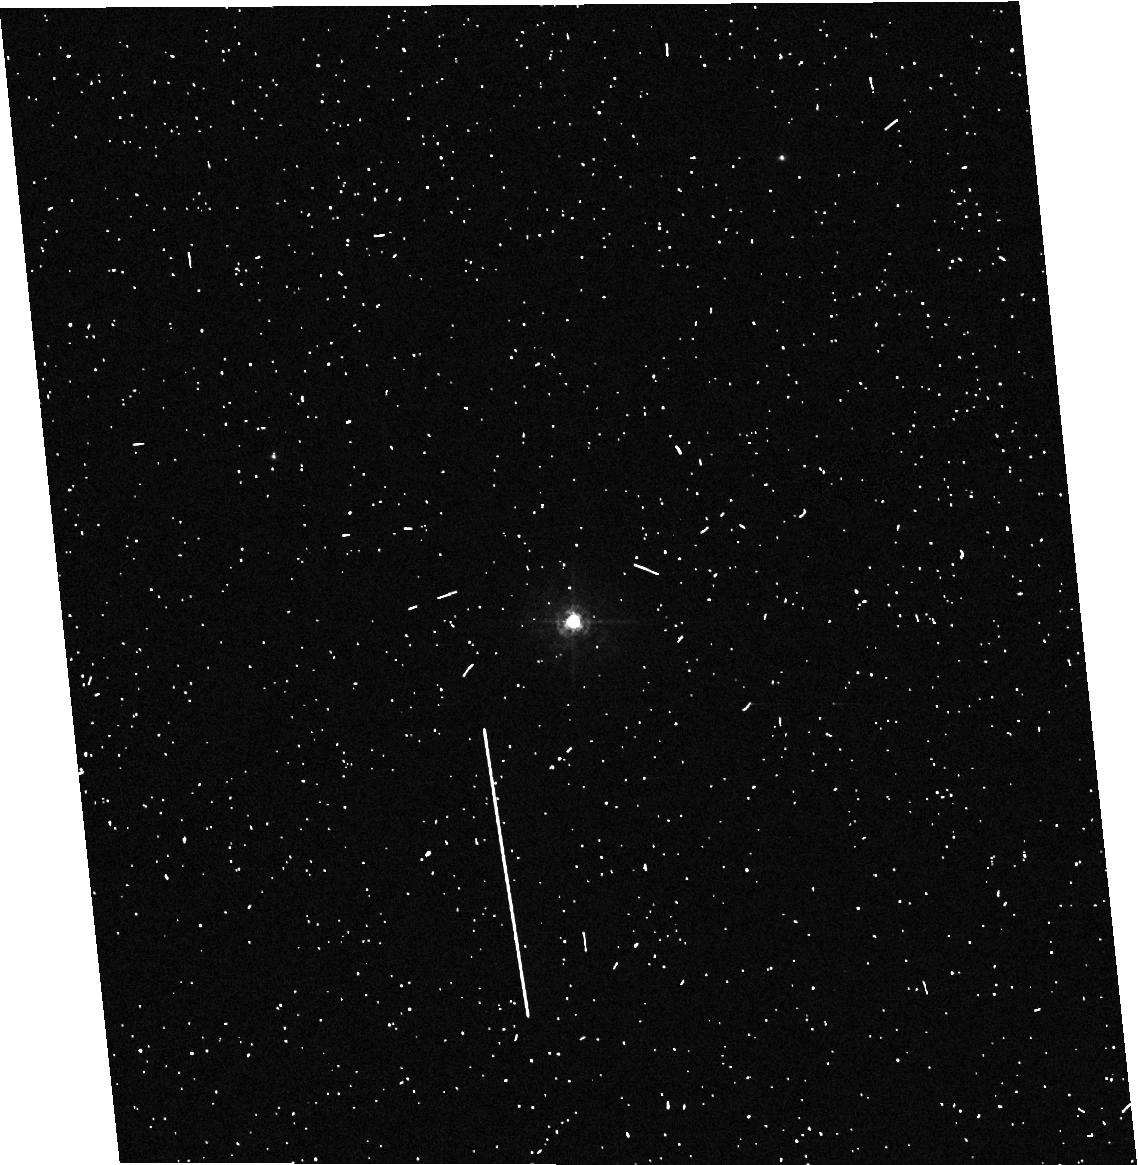
Target: DL-TAU
Instrument: ACS/HRC
Filter: F330W
Exposure: 6 min
Observation ID: hst_9812_a4_acs_hrc_f330w_j8msa4

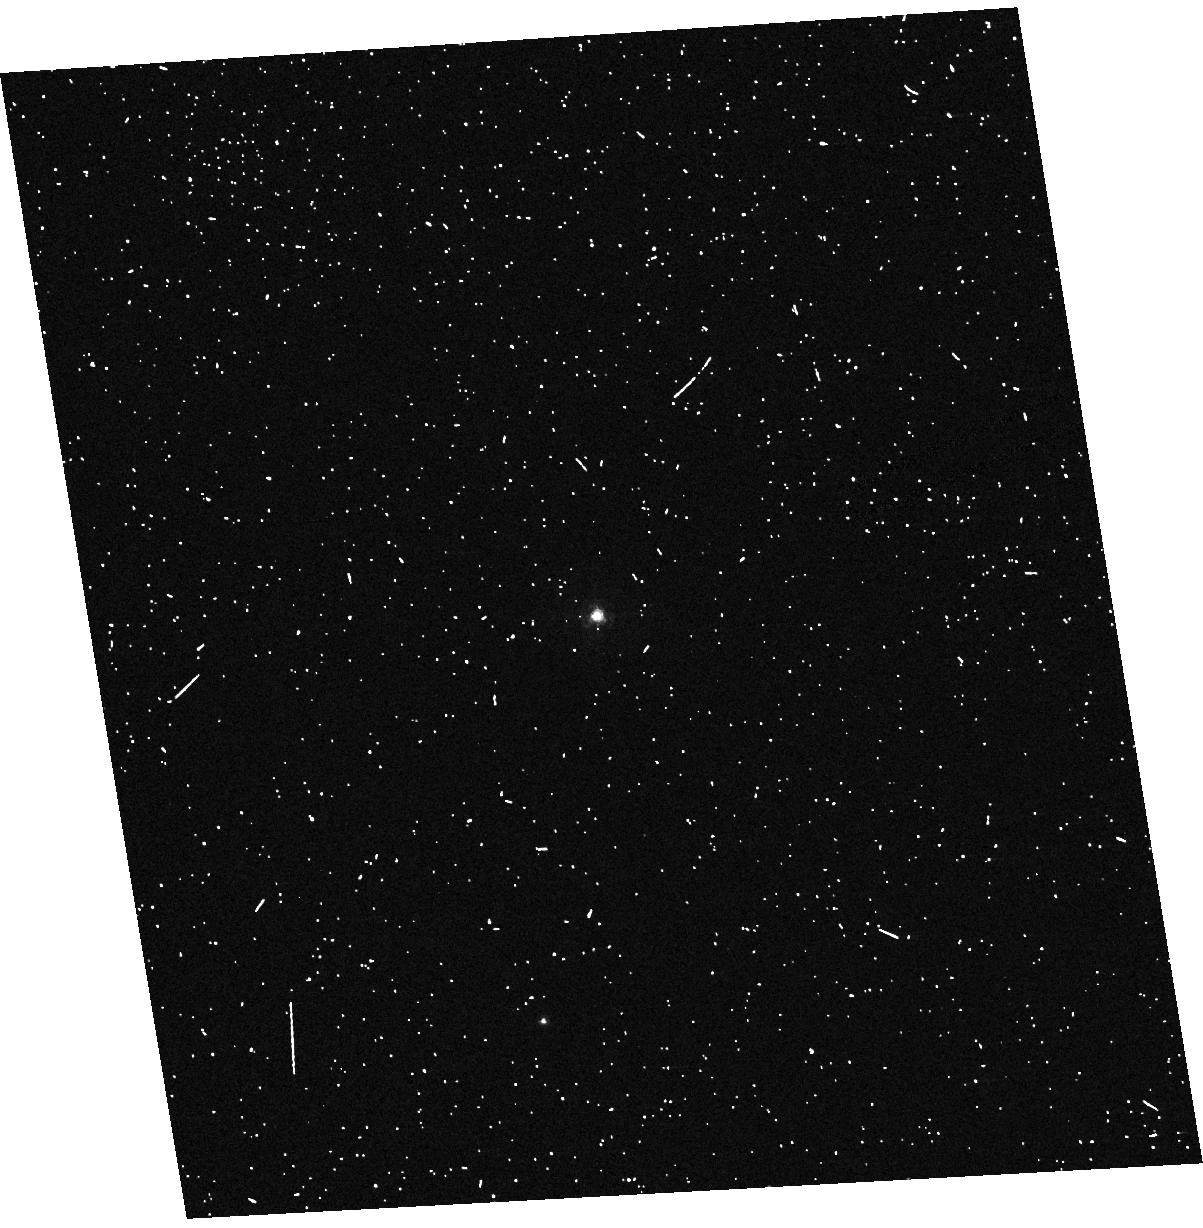
Target: V819-TAU
Instrument: ACS/HRC
Filter: F330W
Exposure: 6 min
Observation ID: hst_9812_a2_acs_hrc_f330w_j8msa2

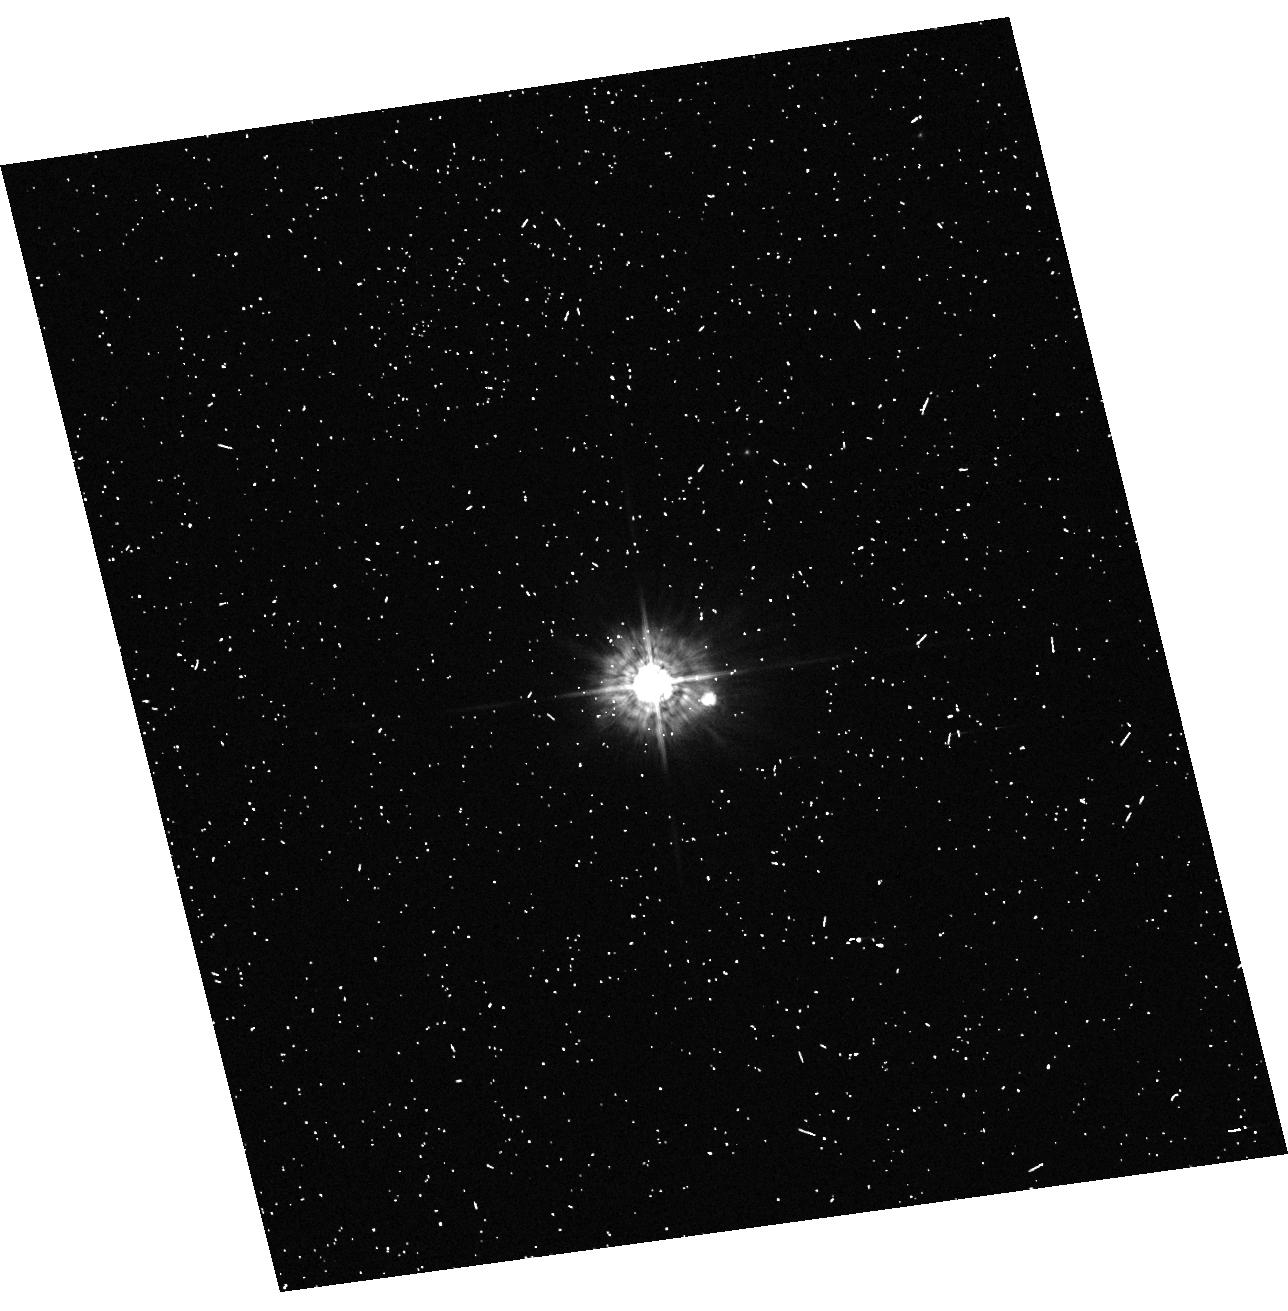
Target: RW-AUR
Instrument: ACS/HRC
Filter: F330W
Exposure: 6 min
Observation ID: hst_9812_a9_acs_hrc_f330w_j8msa9

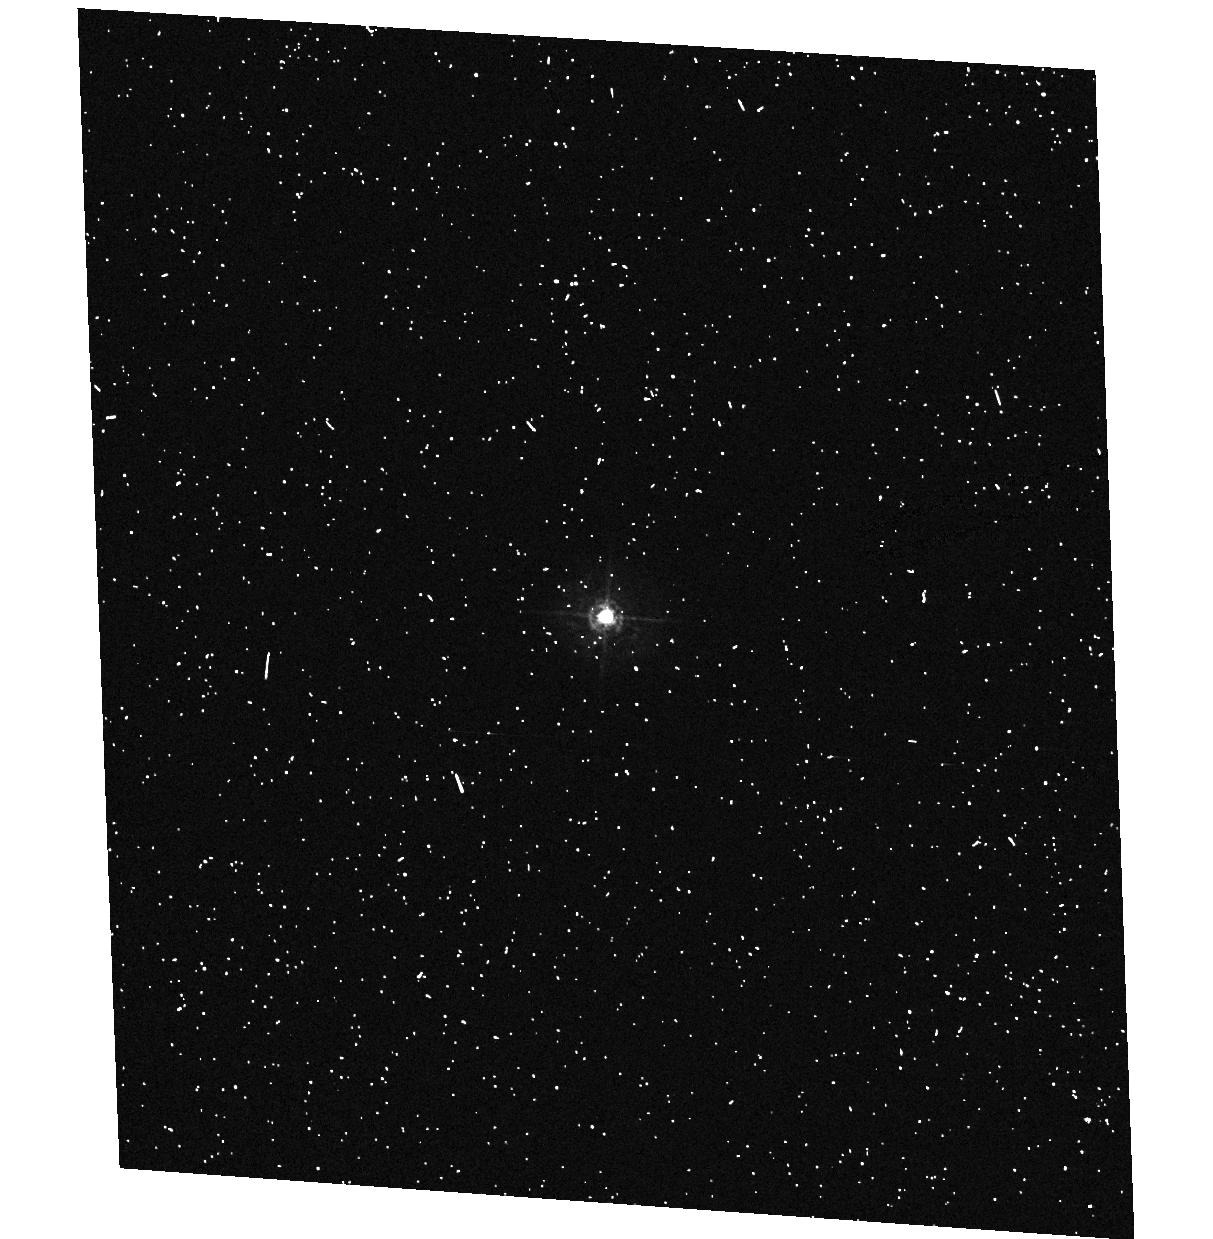
Target: DN-TAU
Instrument: ACS/HRC
Filter: F330W
Exposure: 6 min
Observation ID: hst_9812_05_acs_hrc_f330w_j8ms05

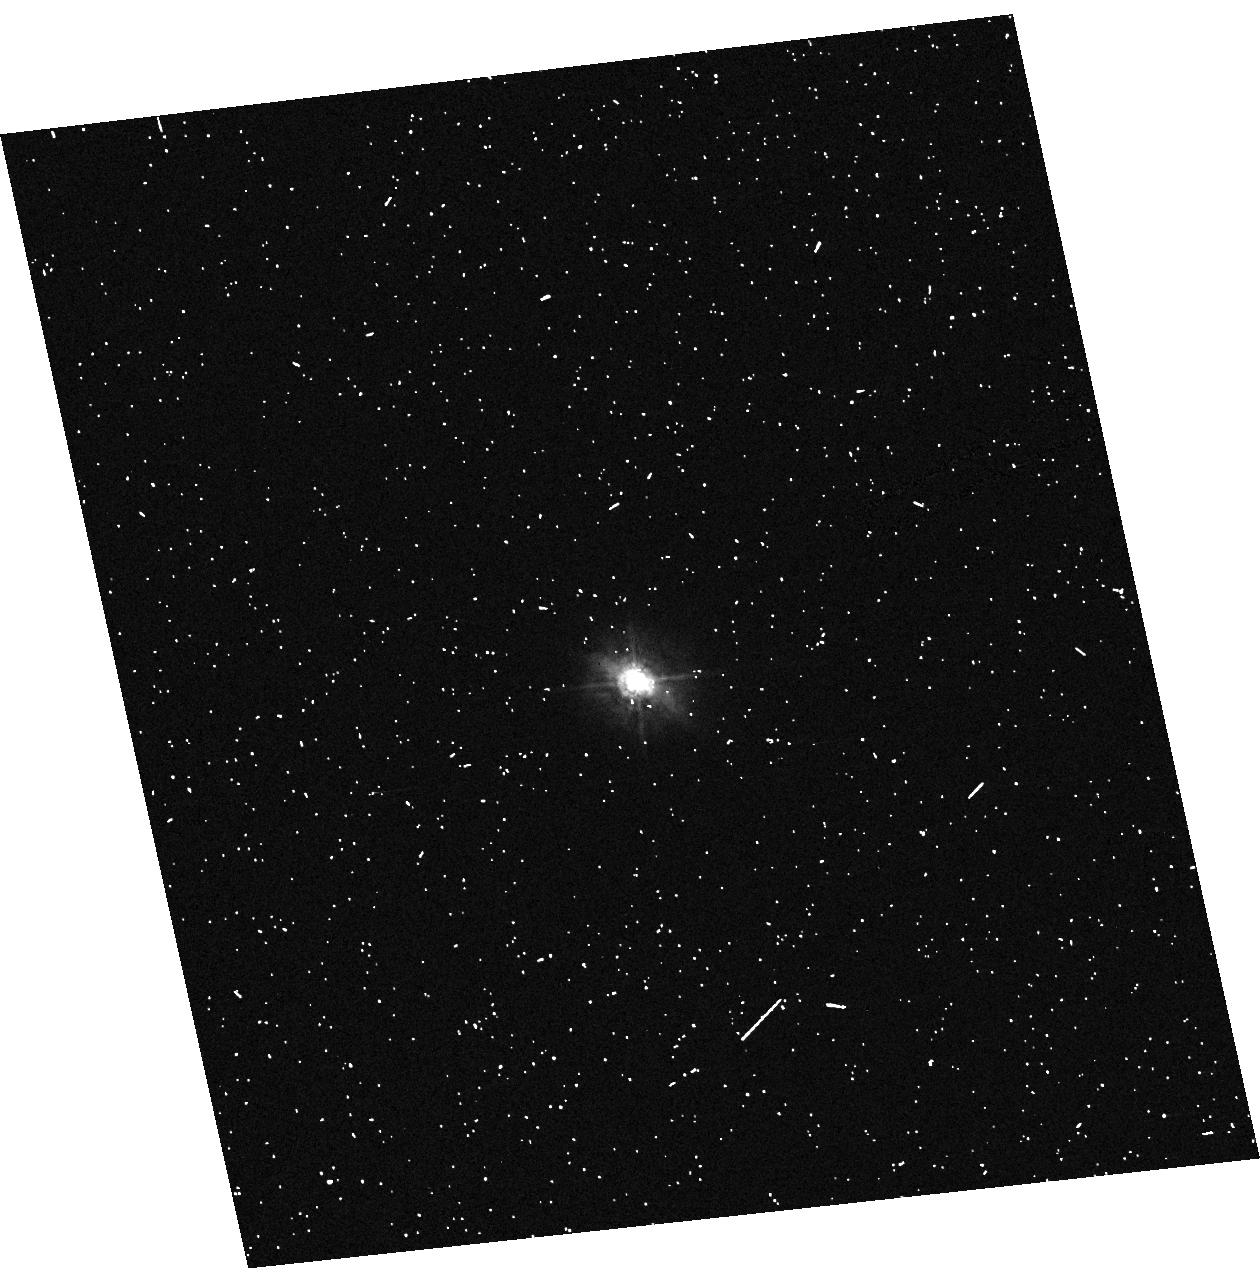
Target: GM-AUR
Instrument: ACS/HRC
Filter: F330W
Exposure: 6 min
Observation ID: hst_9812_09_acs_hrc_f330w_j8ms09

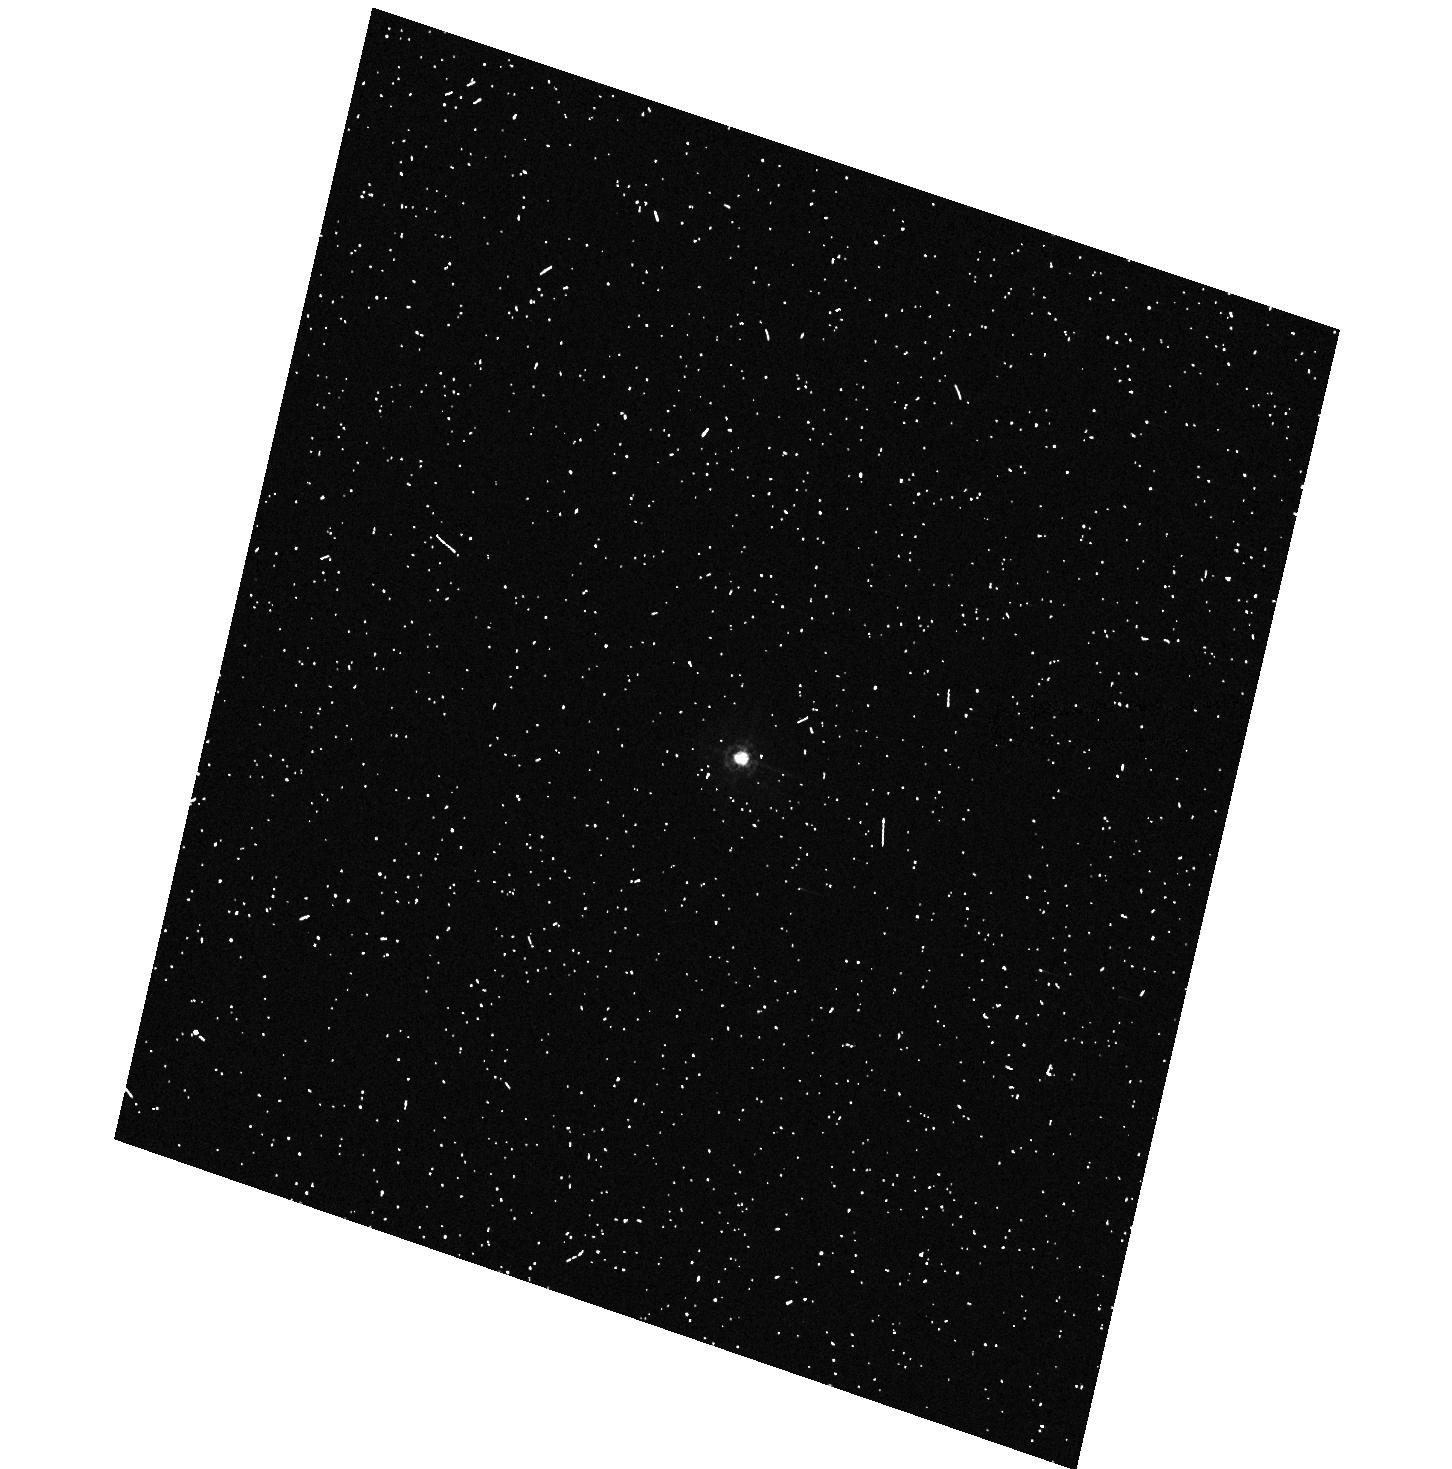
Target: DQ-TAU
Instrument: ACS/HRC
Filter: F330W
Exposure: 6 min
Observation ID: hst_9812_06_acs_hrc_f330w_j8ms06

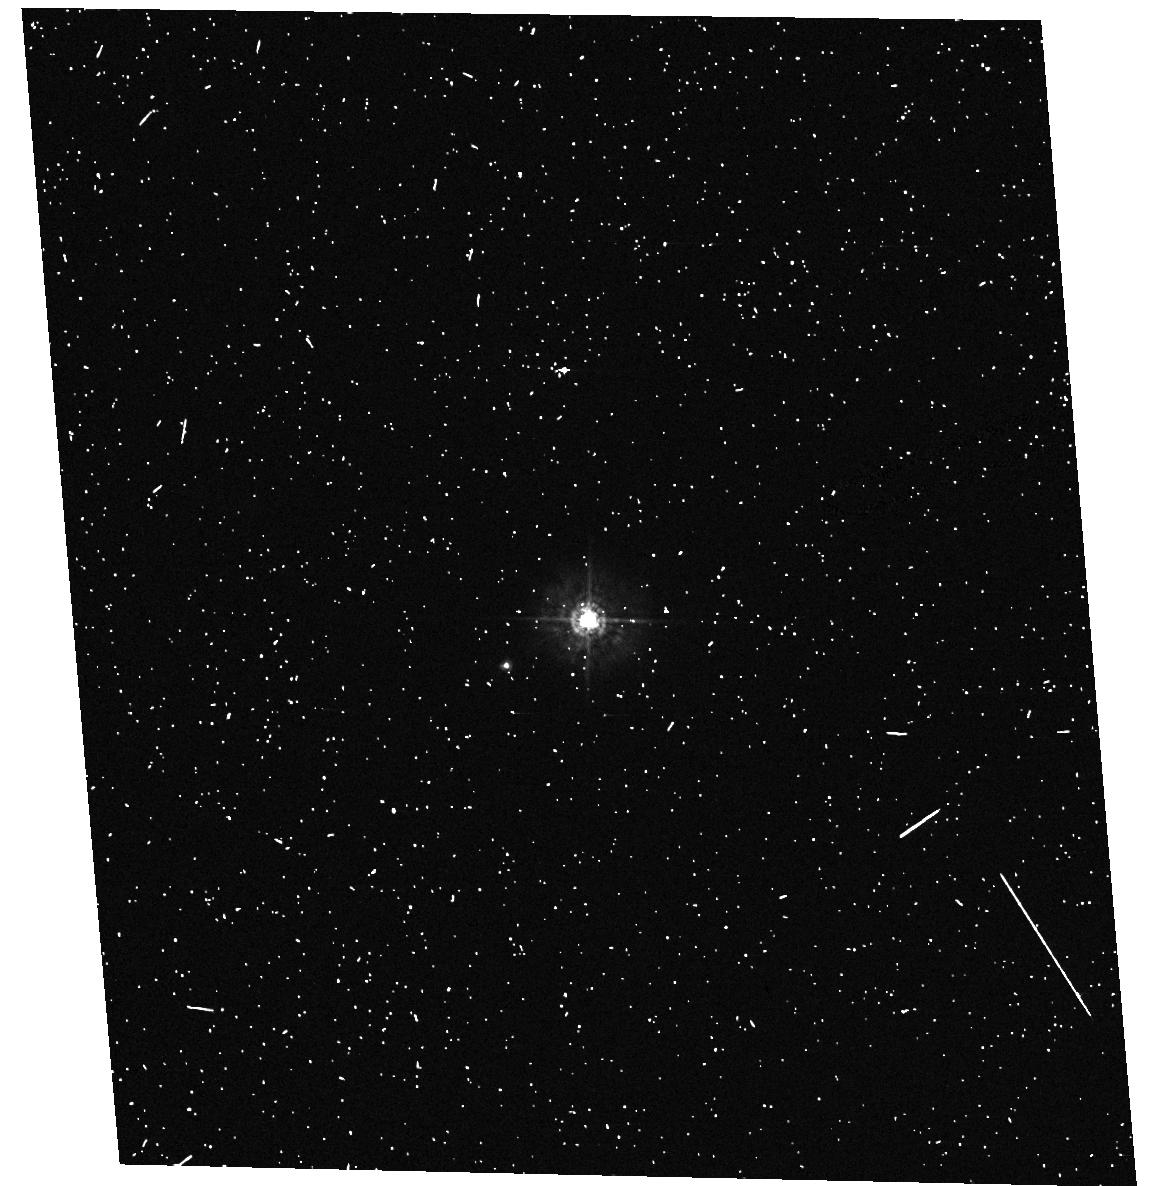
Target: DK-TAU
Instrument: ACS/HRC
Filter: F330W
Exposure: 6 min
Observation ID: hst_9812_07_acs_hrc_f330w_j8ms07

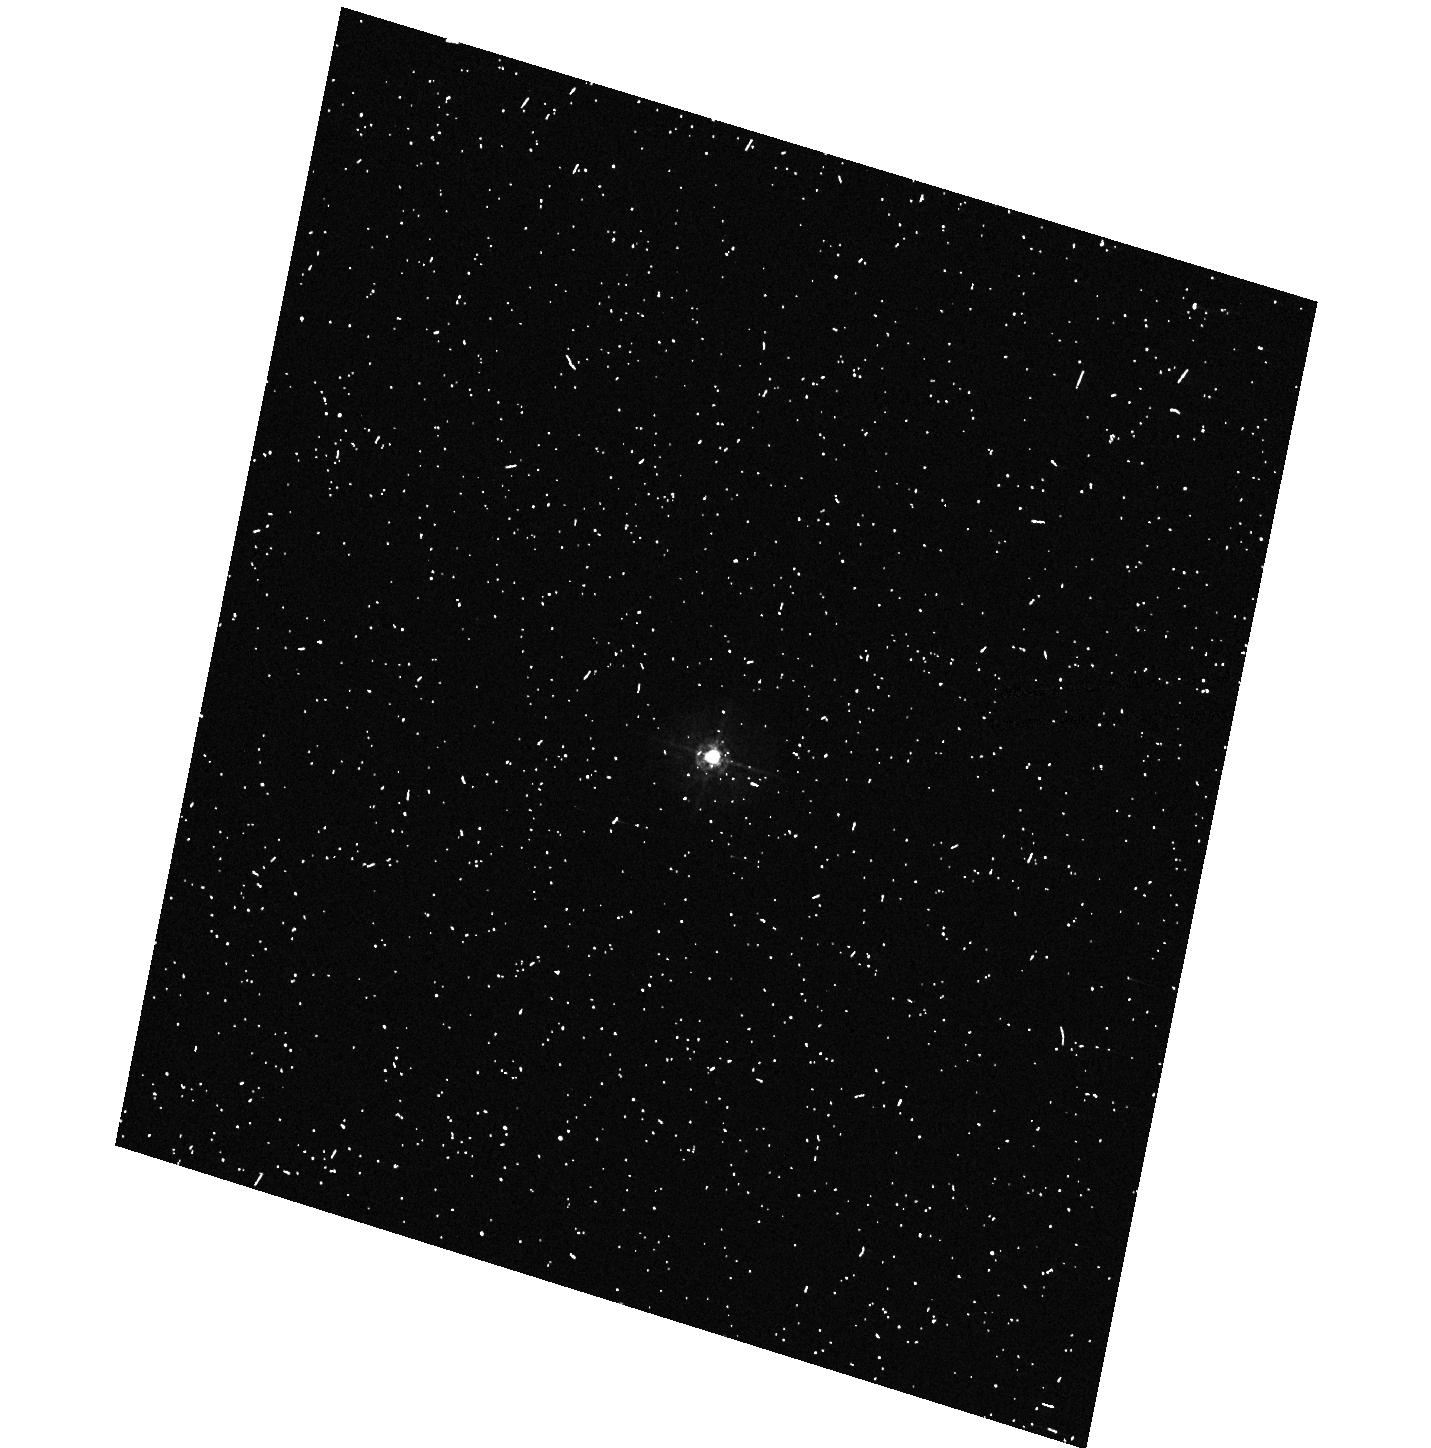
Target: FM-TAU
Instrument: ACS/HRC
Filter: F330W
Exposure: 6 min
Observation ID: hst_9812_01_acs_hrc_f330w_j8ms01

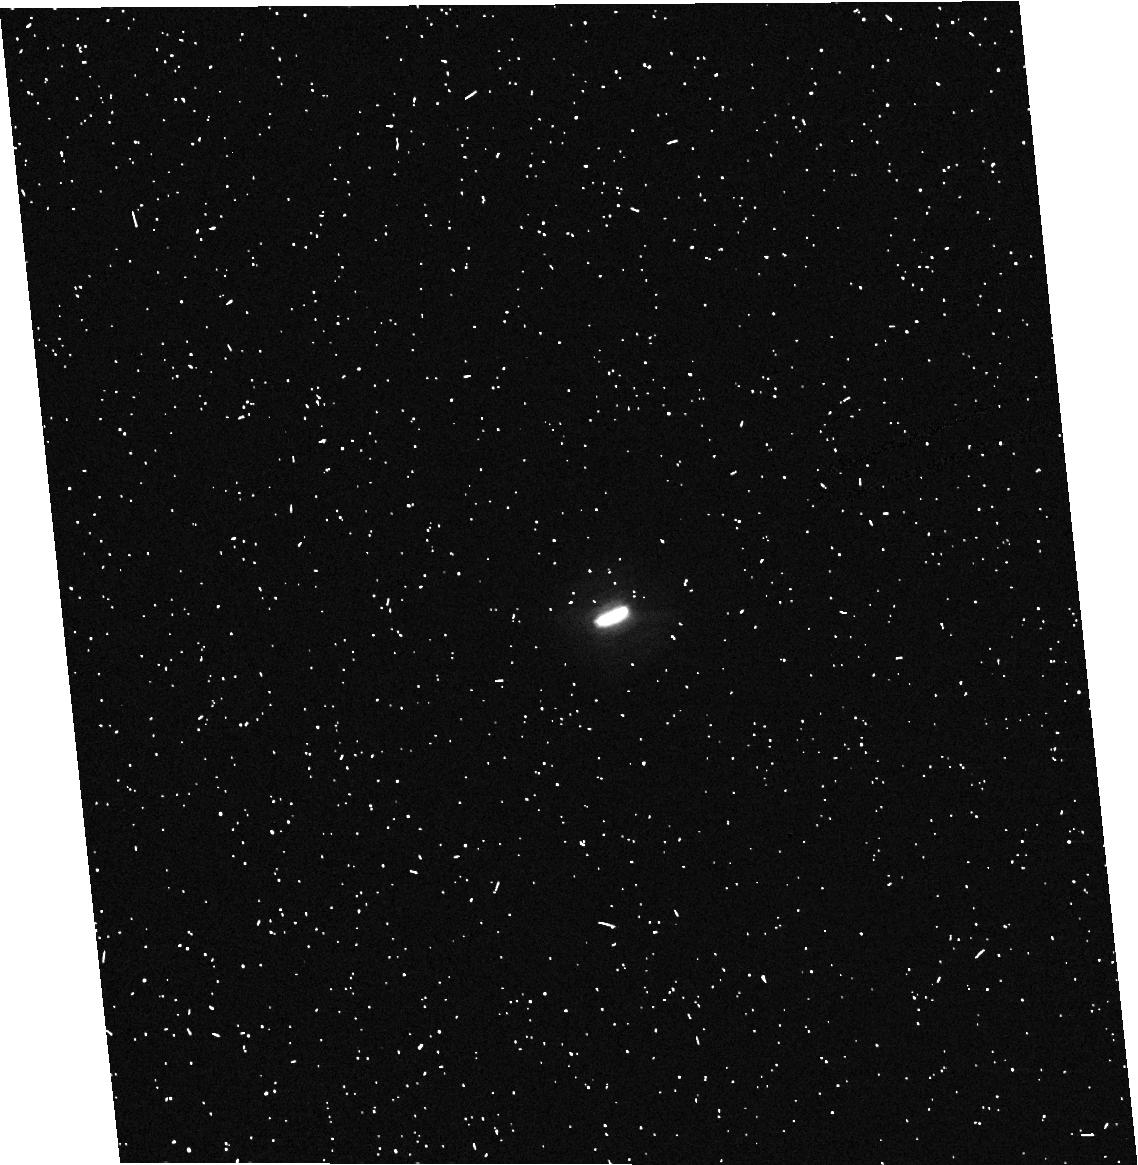
Target: DO-TAU
Instrument: ACS/HRC
Filter: F330W
Exposure: 6 min
Observation ID: hst_9812_a7_acs_hrc_f330w_j8msa7

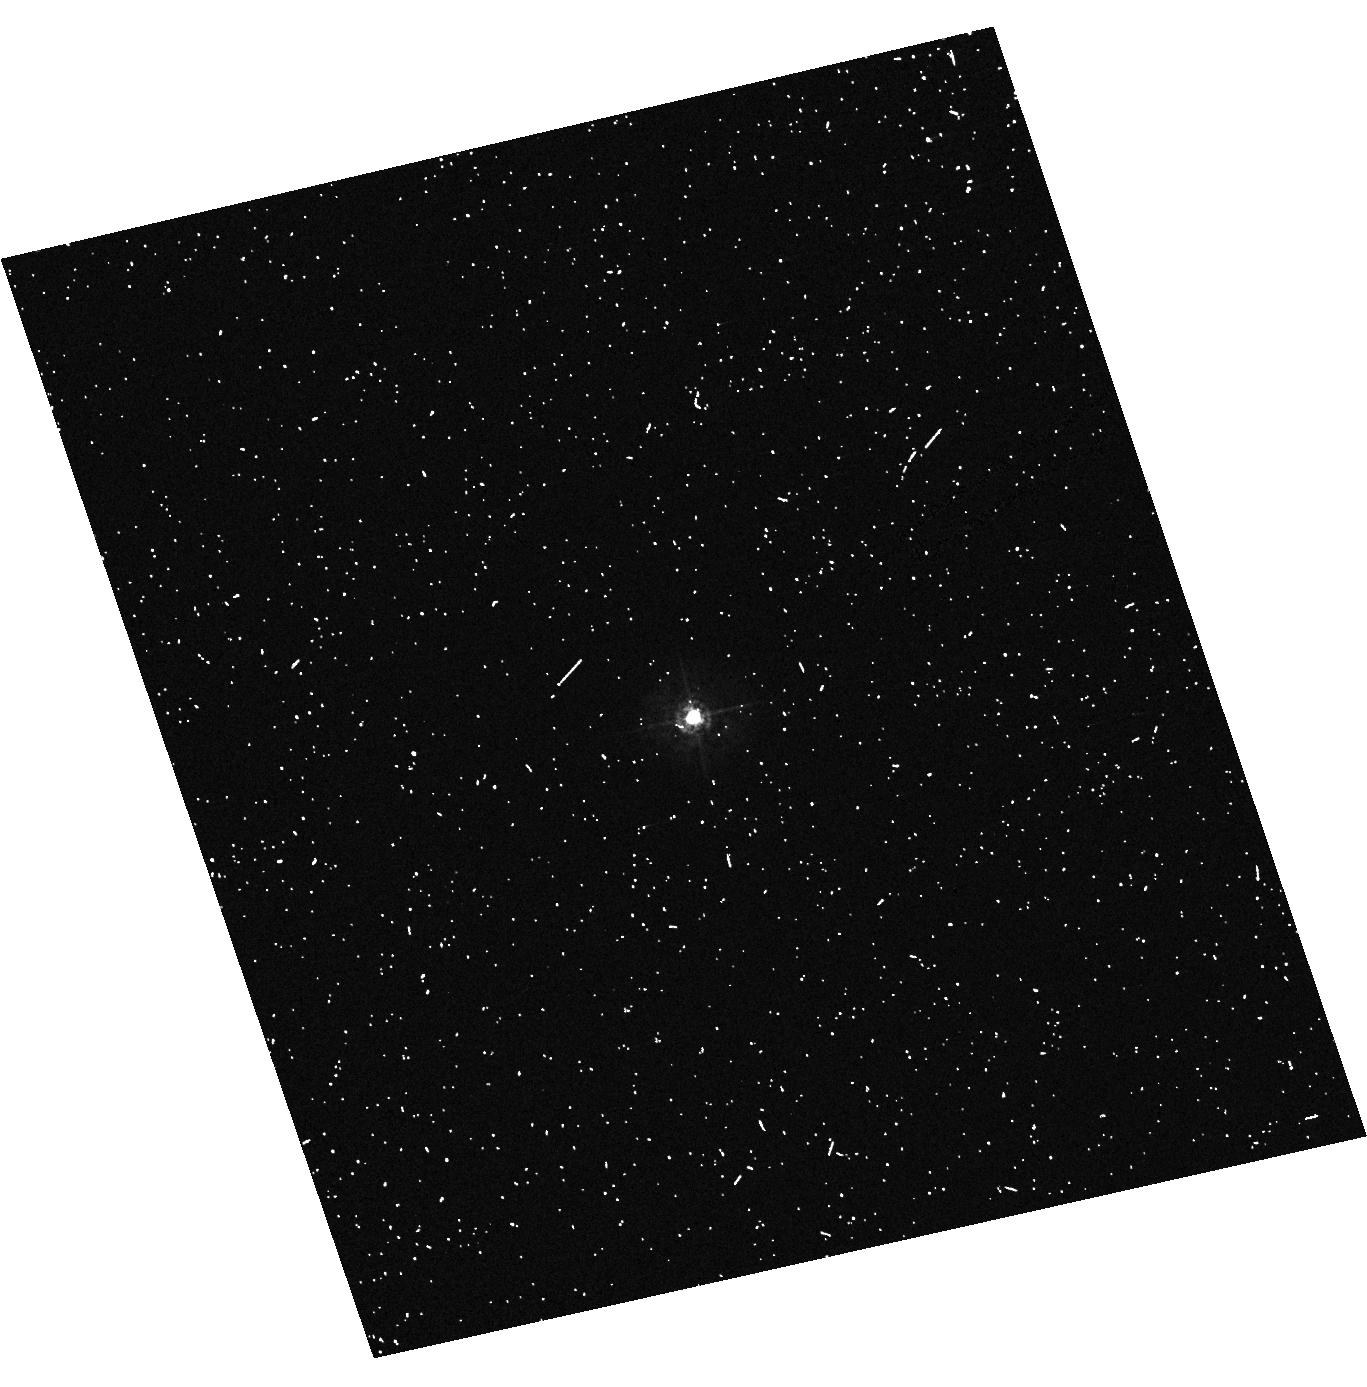
Target: CY-TAU
Instrument: ACS/HRC
Filter: F330W
Exposure: 6 min
Observation ID: hst_9812_a1_acs_hrc_f330w_j8msa1

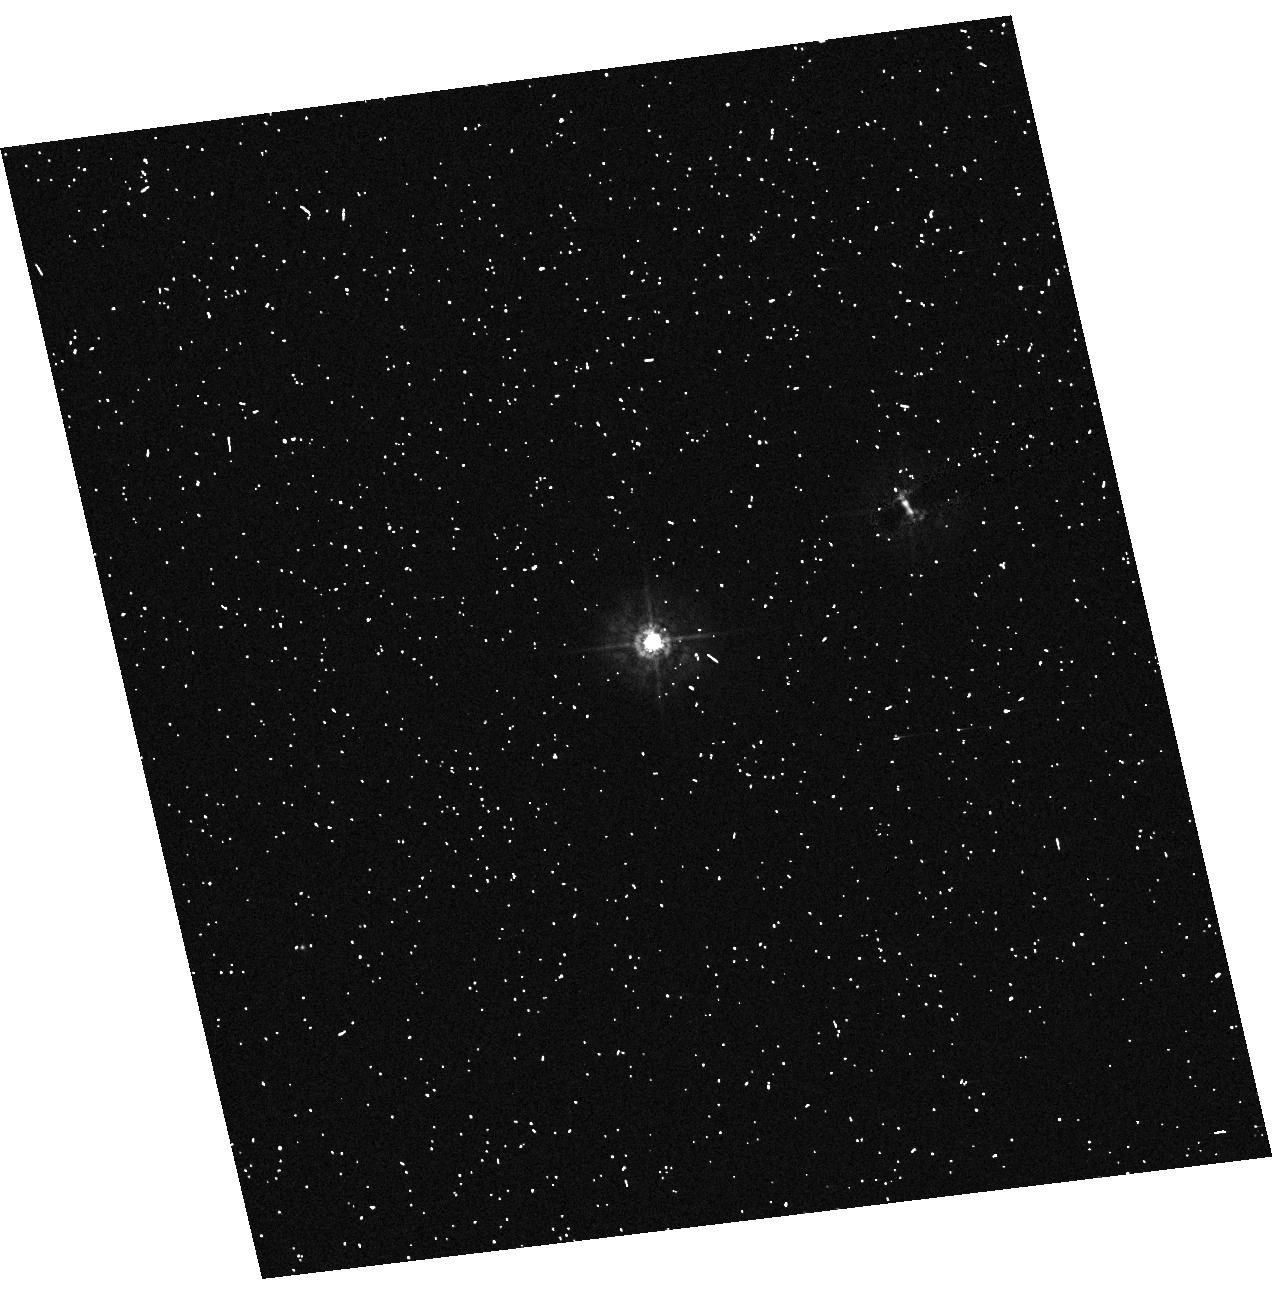
Target: DS-TAU
Instrument: ACS/HRC
Filter: F330W
Exposure: 6 min
Observation ID: hst_9812_08_acs_hrc_f330w_j8ms08

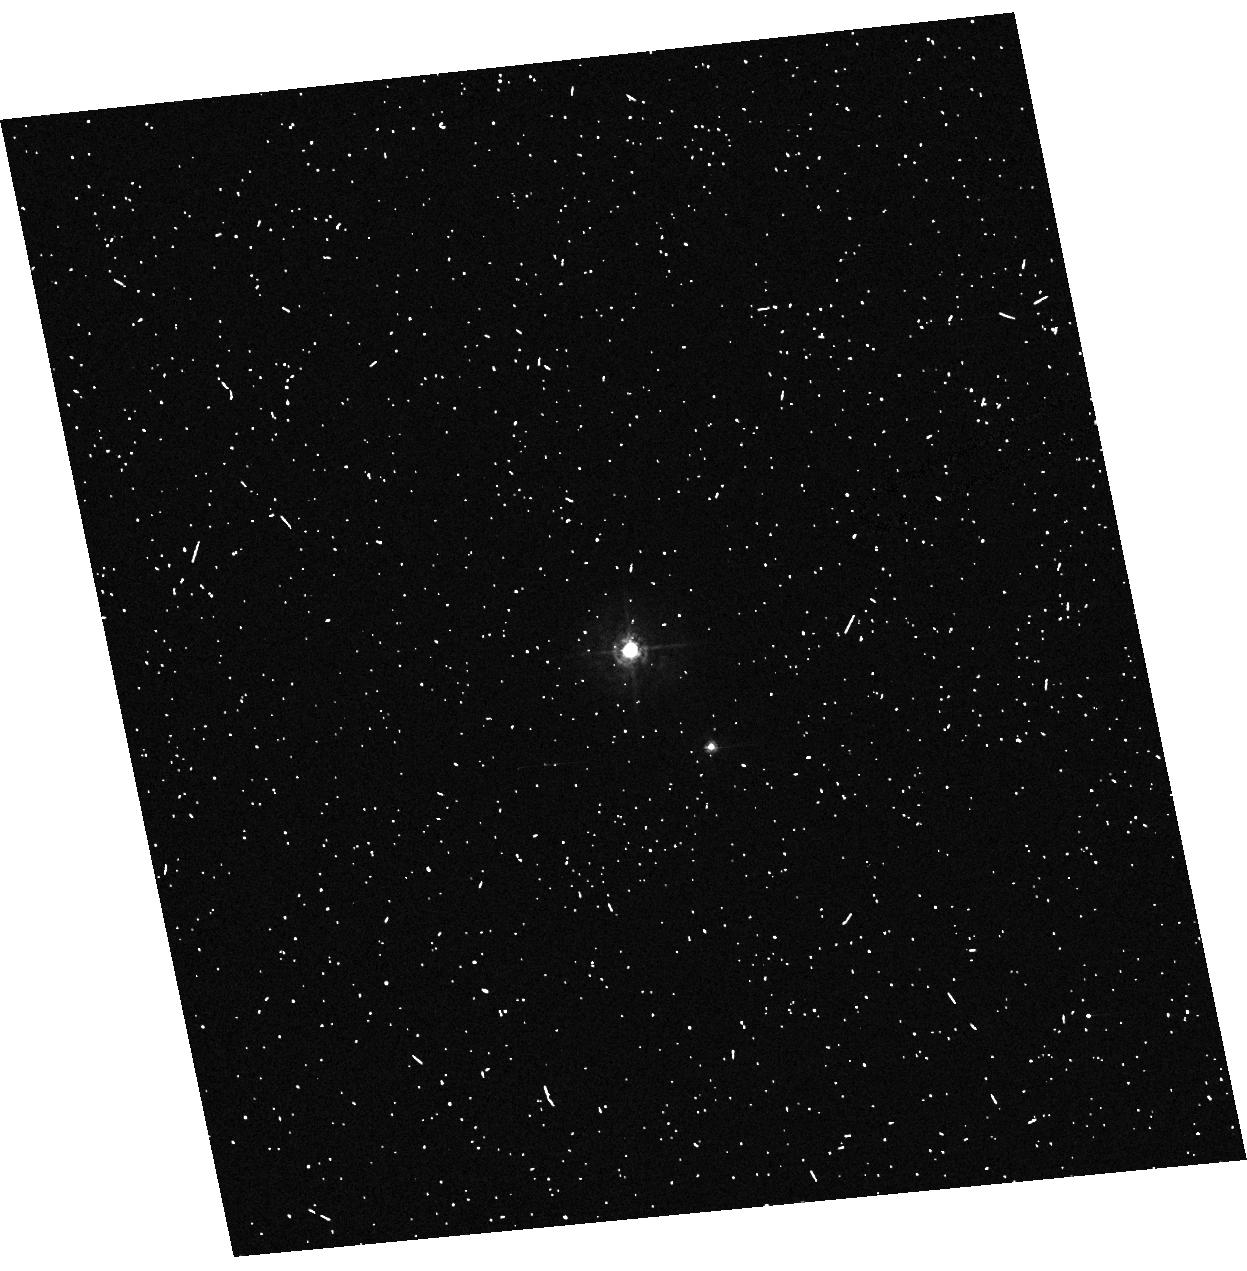
Target: HN-TAU
Instrument: ACS/HRC
Filter: F330W
Exposure: 6 min
Observation ID: hst_9812_a8_acs_hrc_f330w_j8msa8

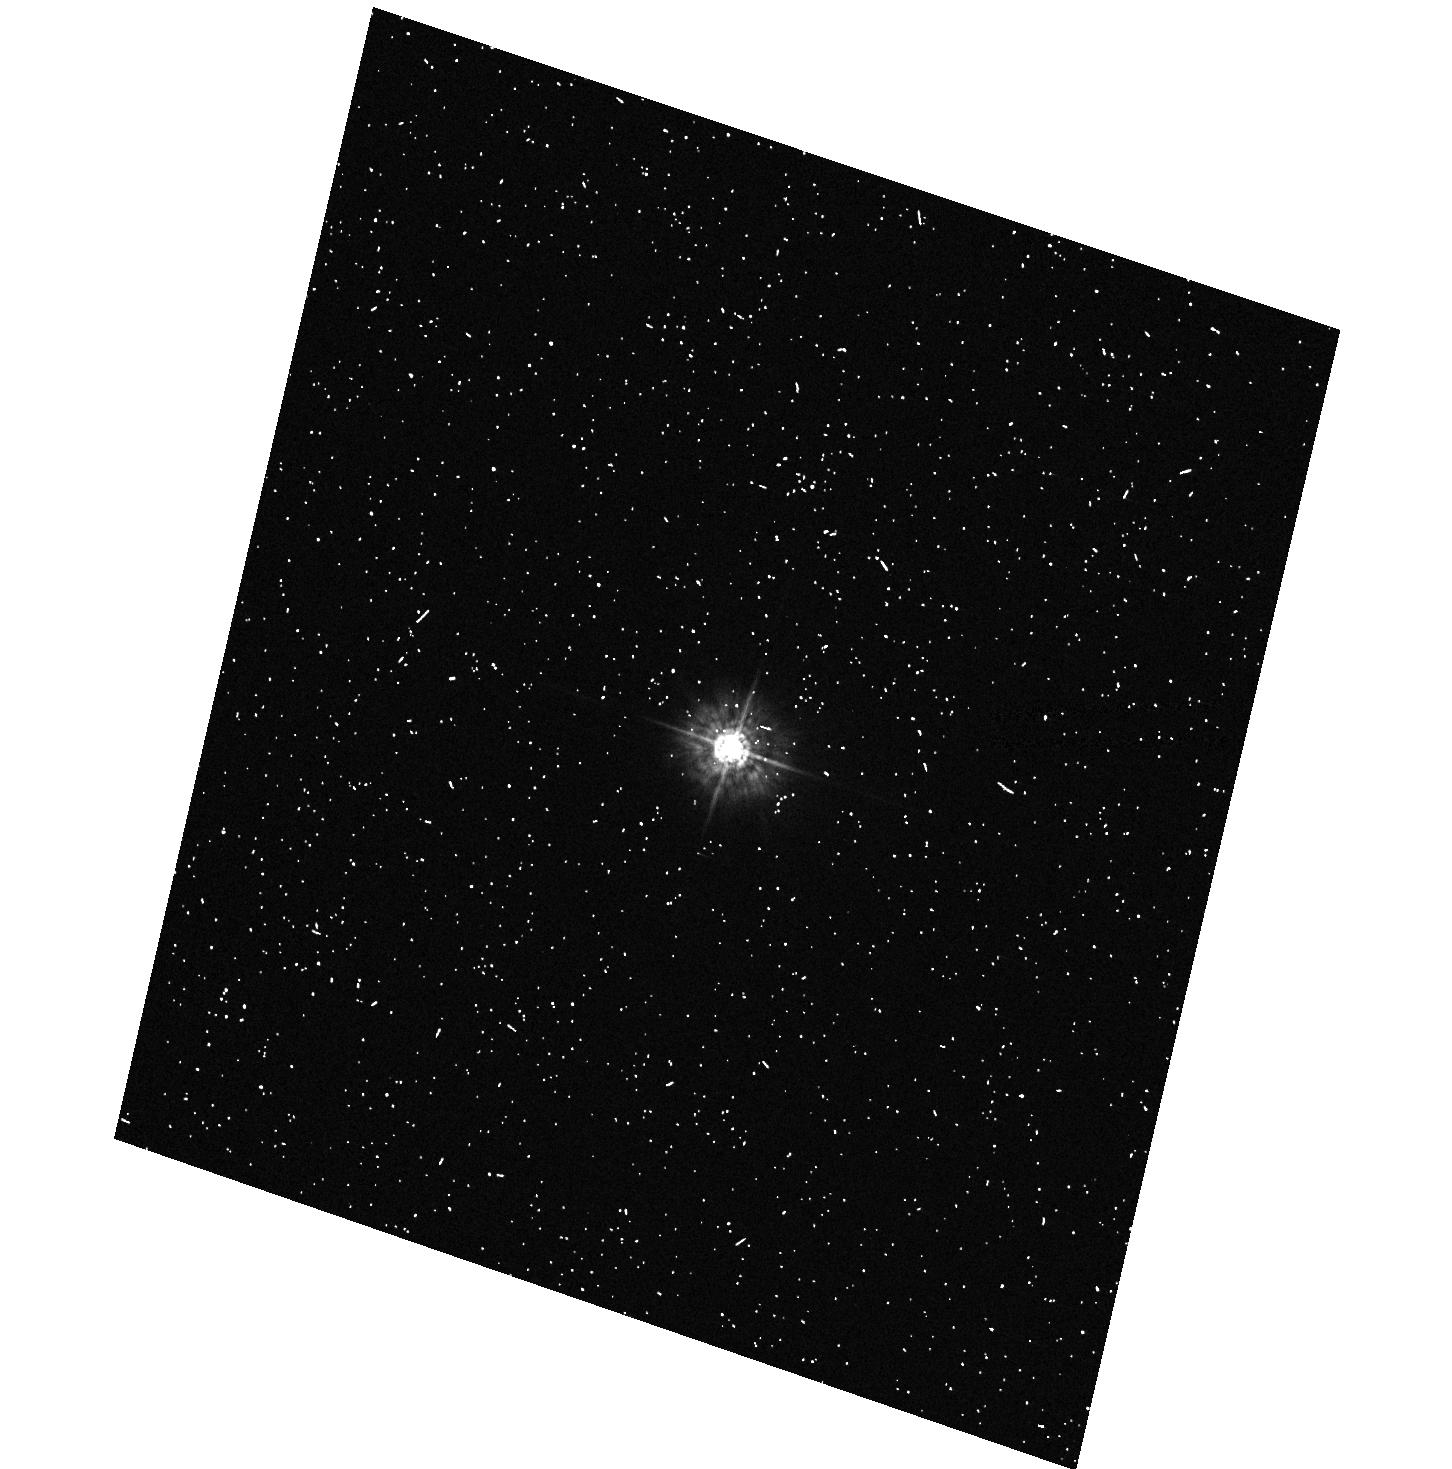
Target: DR-TAU
Instrument: ACS/HRC
Filter: F330W
Exposure: 6 min
Observation ID: hst_9812_a6_acs_hrc_f330w_j8msa6

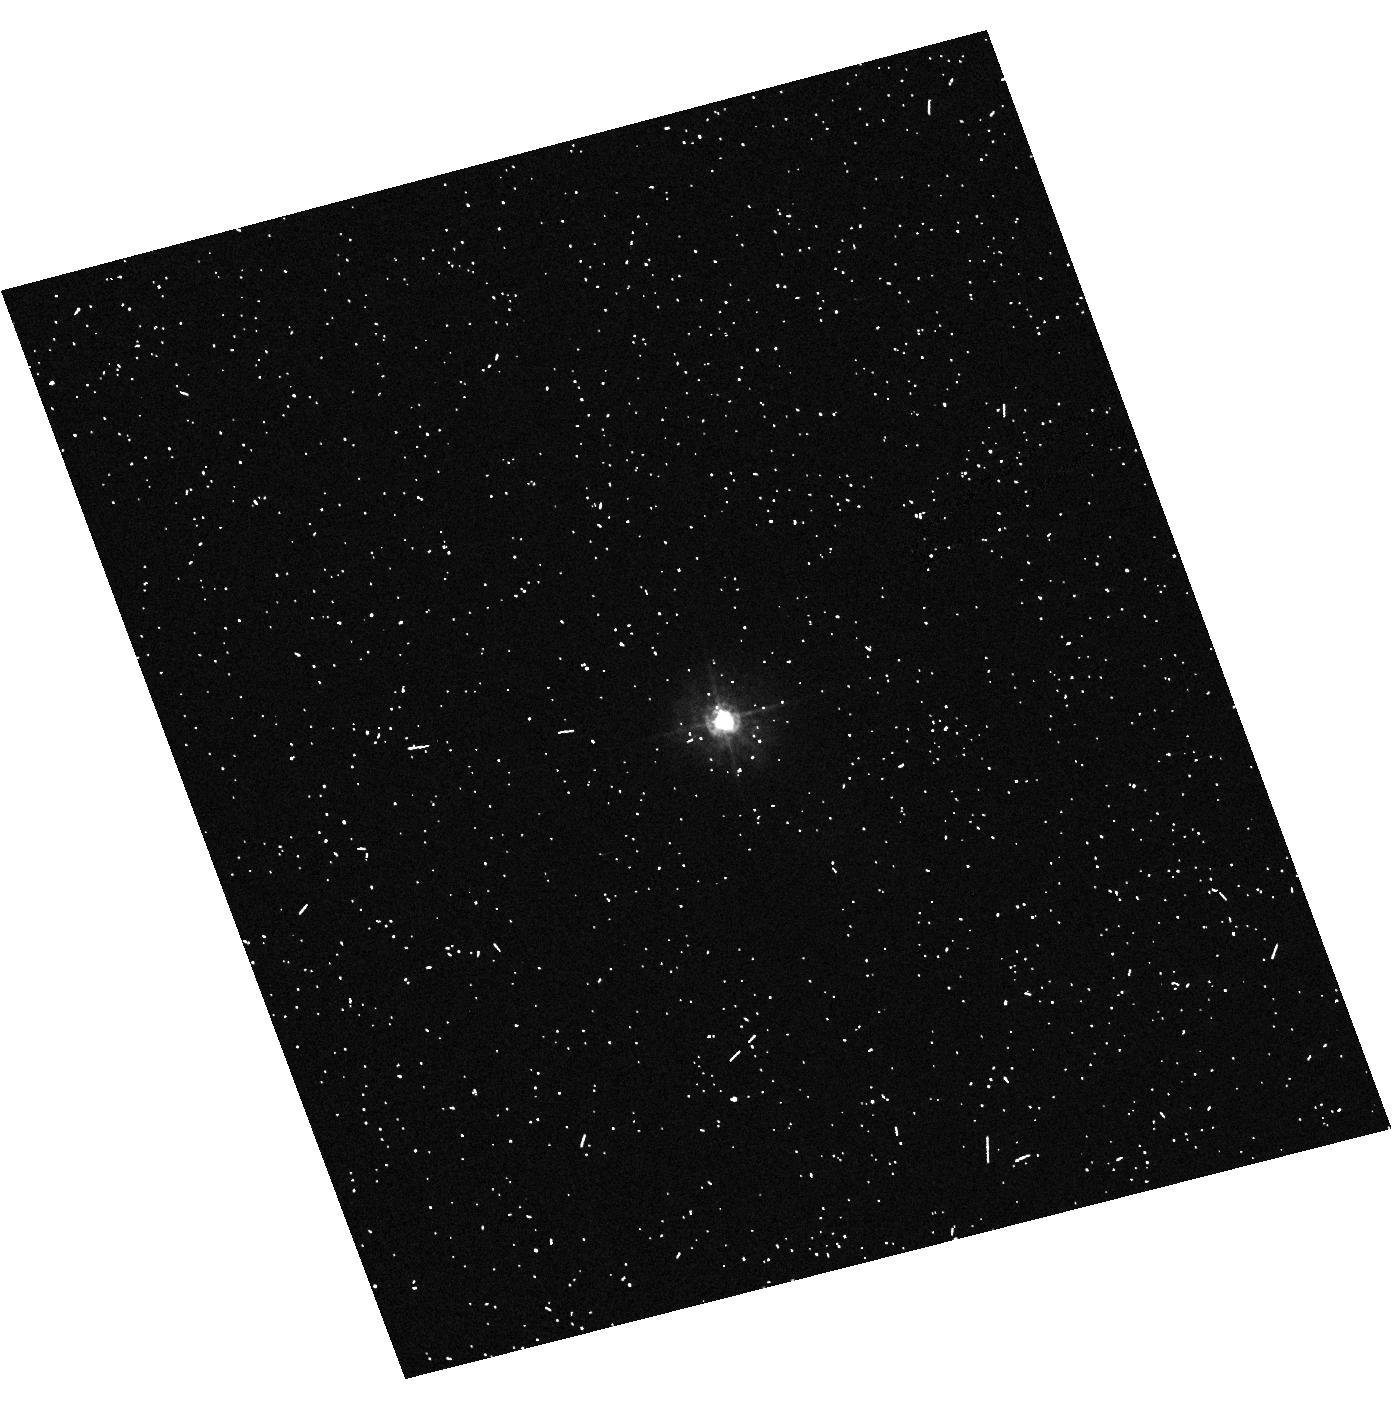
Target: DG-TAU
Instrument: ACS/HRC
Filter: F330W
Exposure: 6 min
Observation ID: hst_9812_03_acs_hrc_f330w_j8ms03

Ultraviolet Emission from Protostellar Accretion Disks (PI: Hartigan, Patrick)

We propose to obtain ACS/prism observations of the UV continuum emitted by protostellar accretion disks. By combining the ACS data with simultaneous ground-based optical spectra and near-IR photometry, we will be able to observe the entire spectral energy distribution of the young stars and their disks from 1800A to 3.5um. The combined data set will solve the long-standing problem of degeneracy between reddening, spectral type, and excess emission in the analysis of such spectra by allowing us to measure reddenings directly from the 2175A bump, bolometric corrections from the UV continuum, and effective temperatures from the optical spectra. With this information in hand it will be possible for the first time to quantify the mass accretion rates, stellar radii, masses, and ages without the systematic uncertainties that have plagued previous efforts. The new data will probe the physical conditions that exist where material from the disk falls onto the star, such as filling factors, temperatures, and optical depths. We will also be able to place heavily veiled stars unambiguously in HR diagram for first time to see if these stars are on average younger than their more slowly accreting counterparts, and test whether or not the Mg II 2800A doublet traces jets close to their stars. The proposed observations will yield the first simultaneous coverage over all the principal wavelengths that these accretion disks emit; a true multiwavelength approach is the only way to clarify what goes on in accretion/outflow systems, a process common throughout astrophysics.